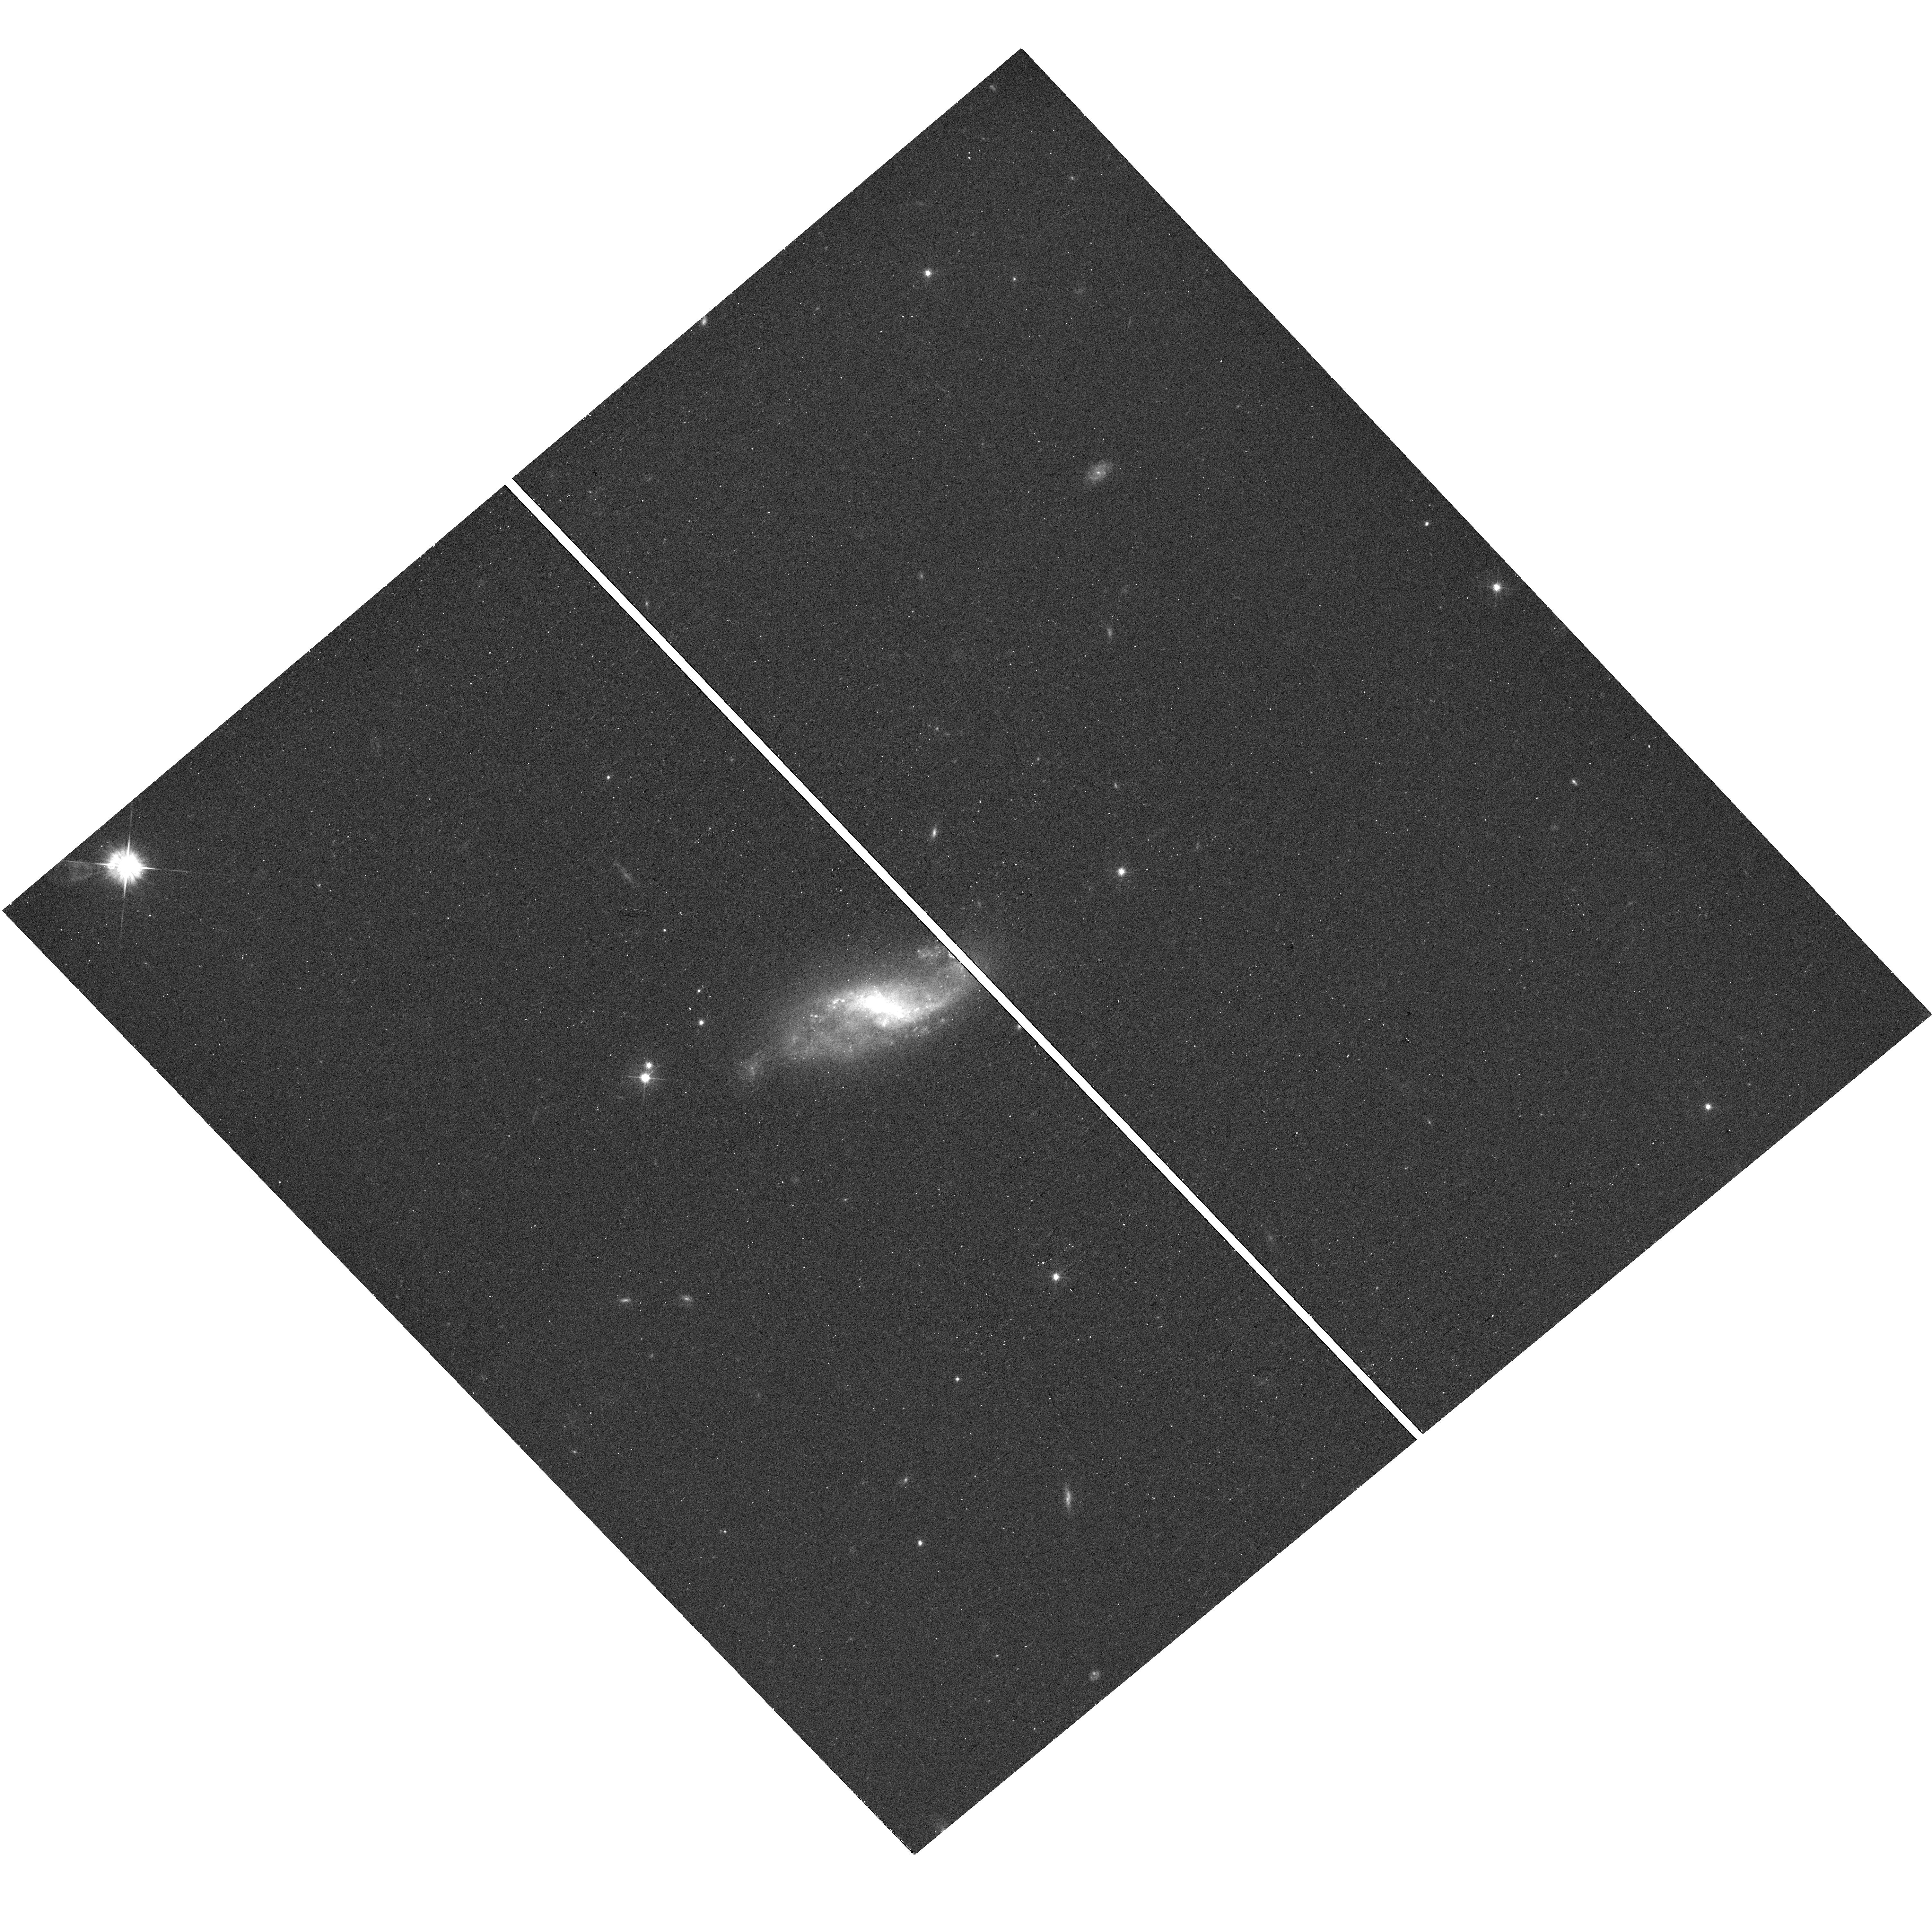
Target: SN2021HRJ. Instrument: WFC3/UVIS. Filter: F555W. Exposure: 12 min. Observation ID: hst_16691_35_wfc3_uvis_f555w_ierg35

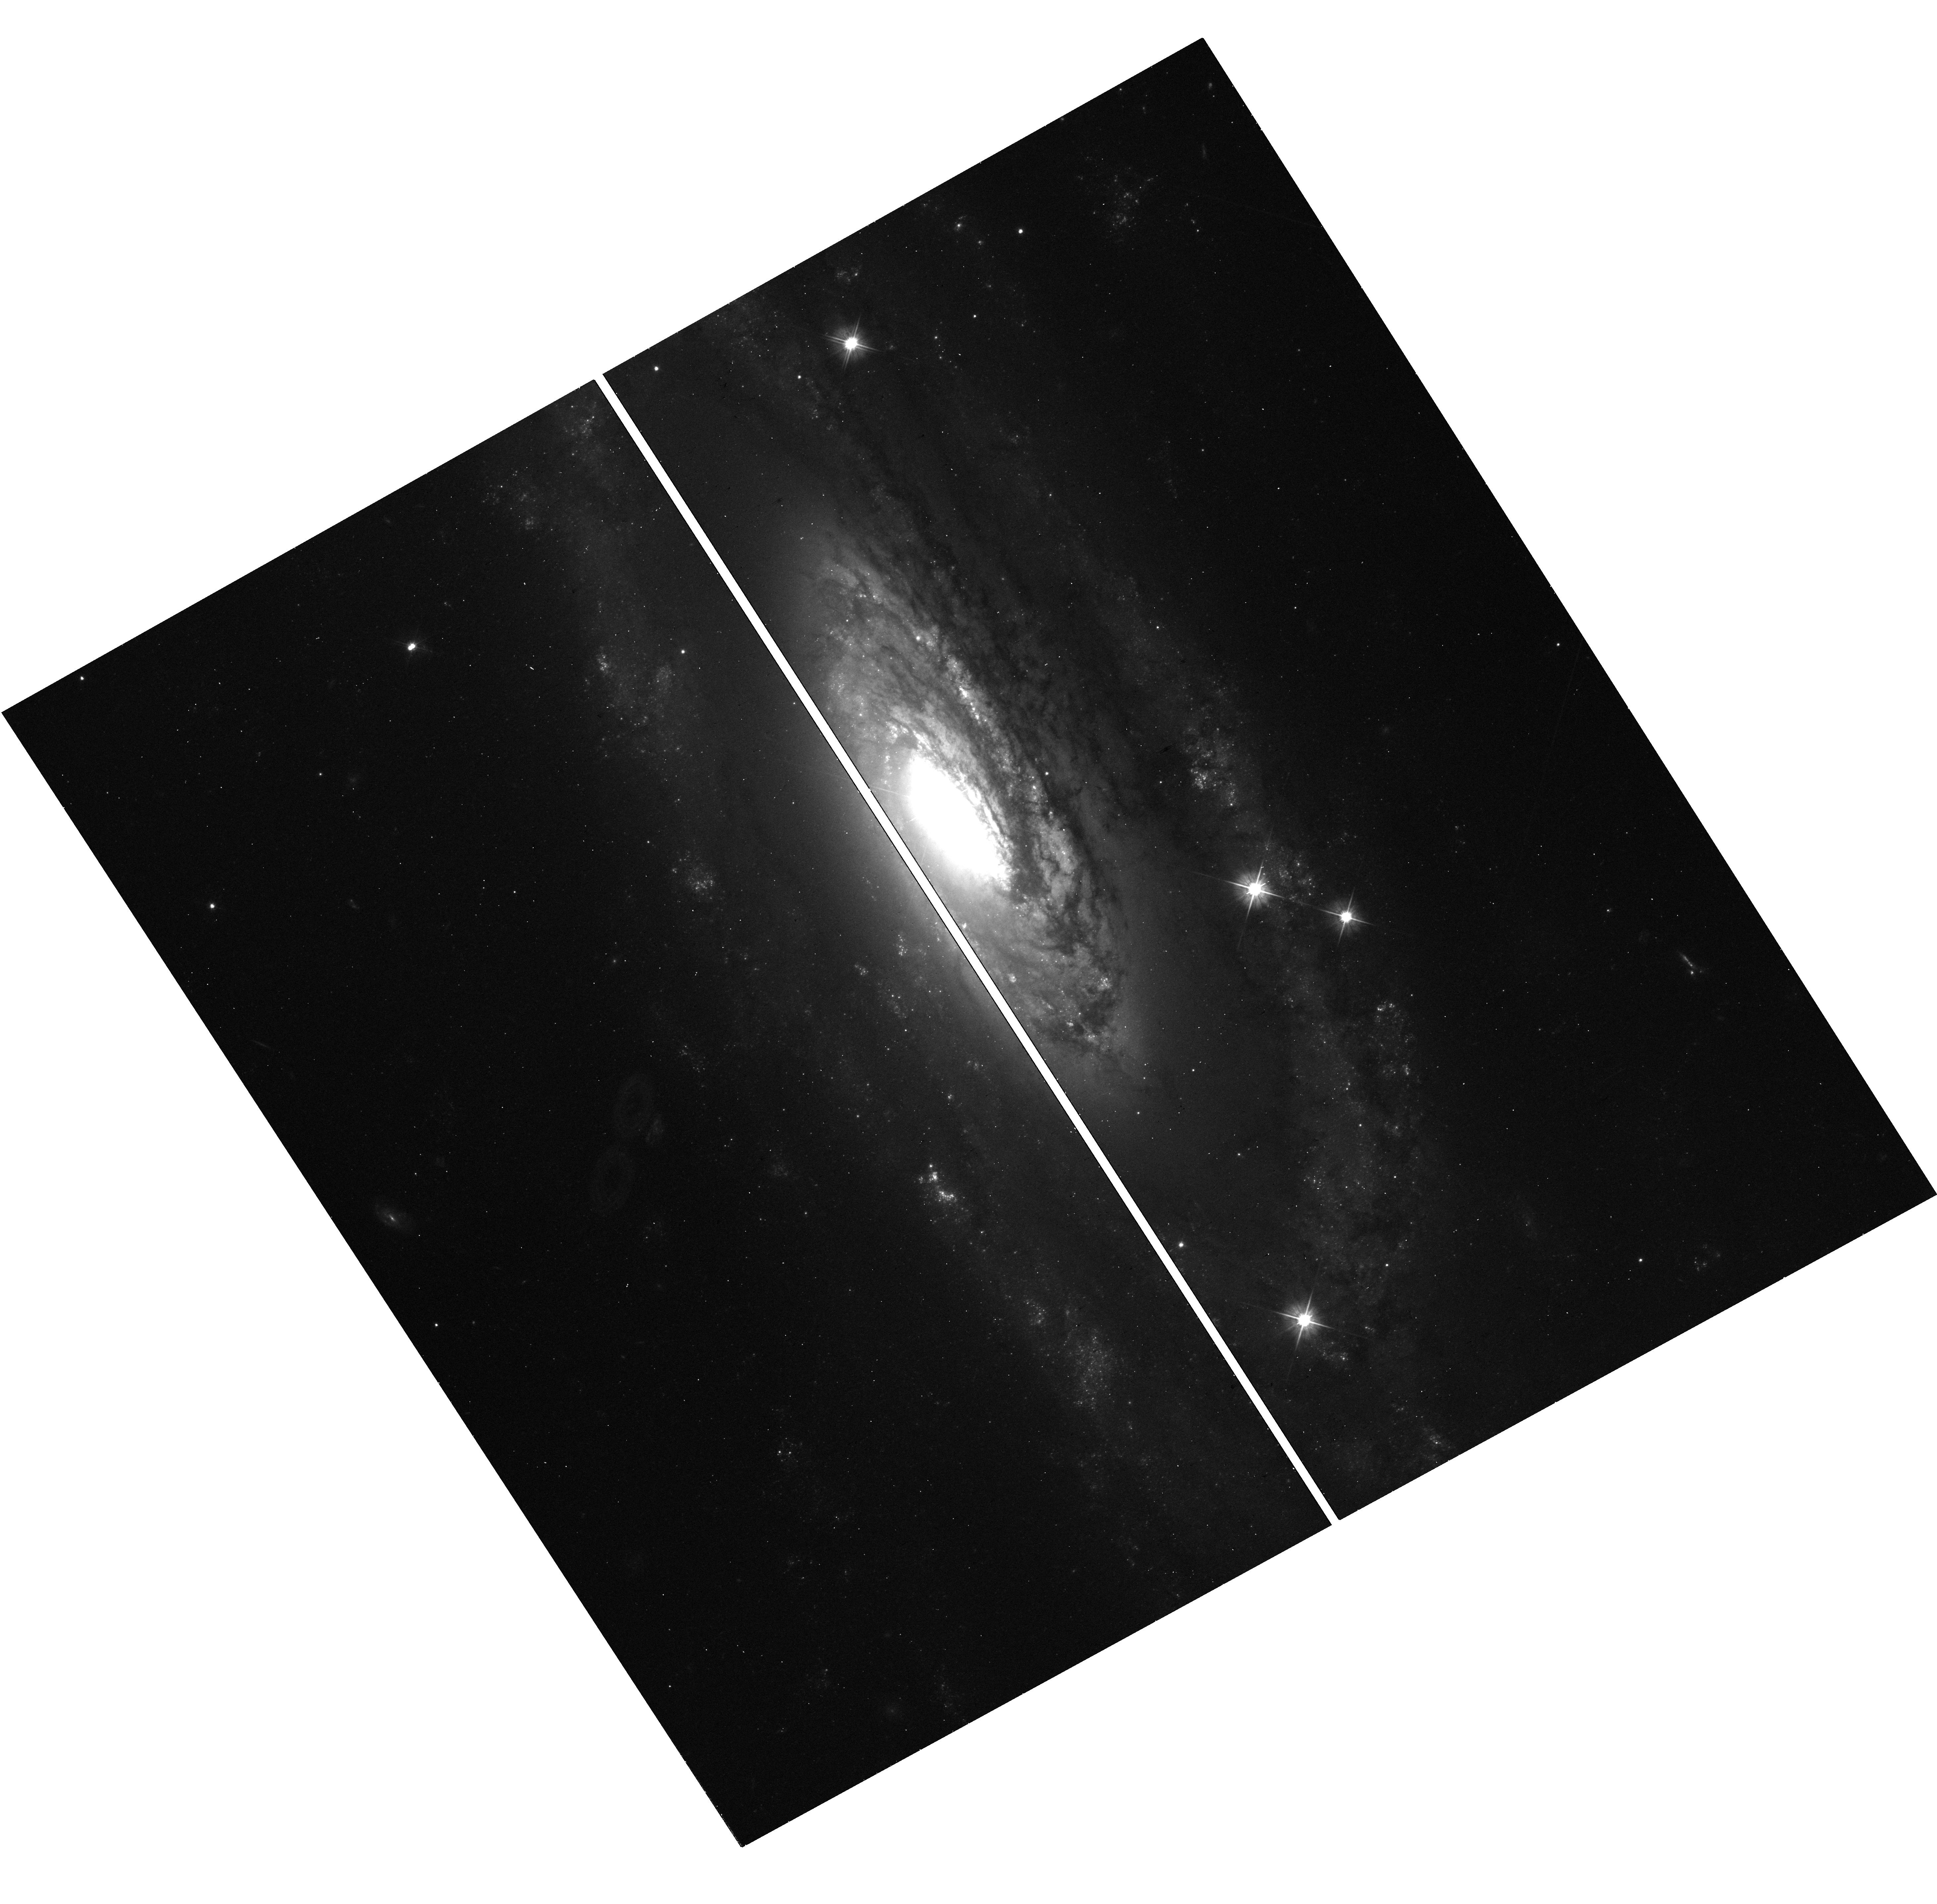
Target: SN2021JAD. Instrument: WFC3/UVIS. Filter: F555W. Exposure: 12 min. Observation ID: hst_16691_54_wfc3_uvis_f555w_ierg54

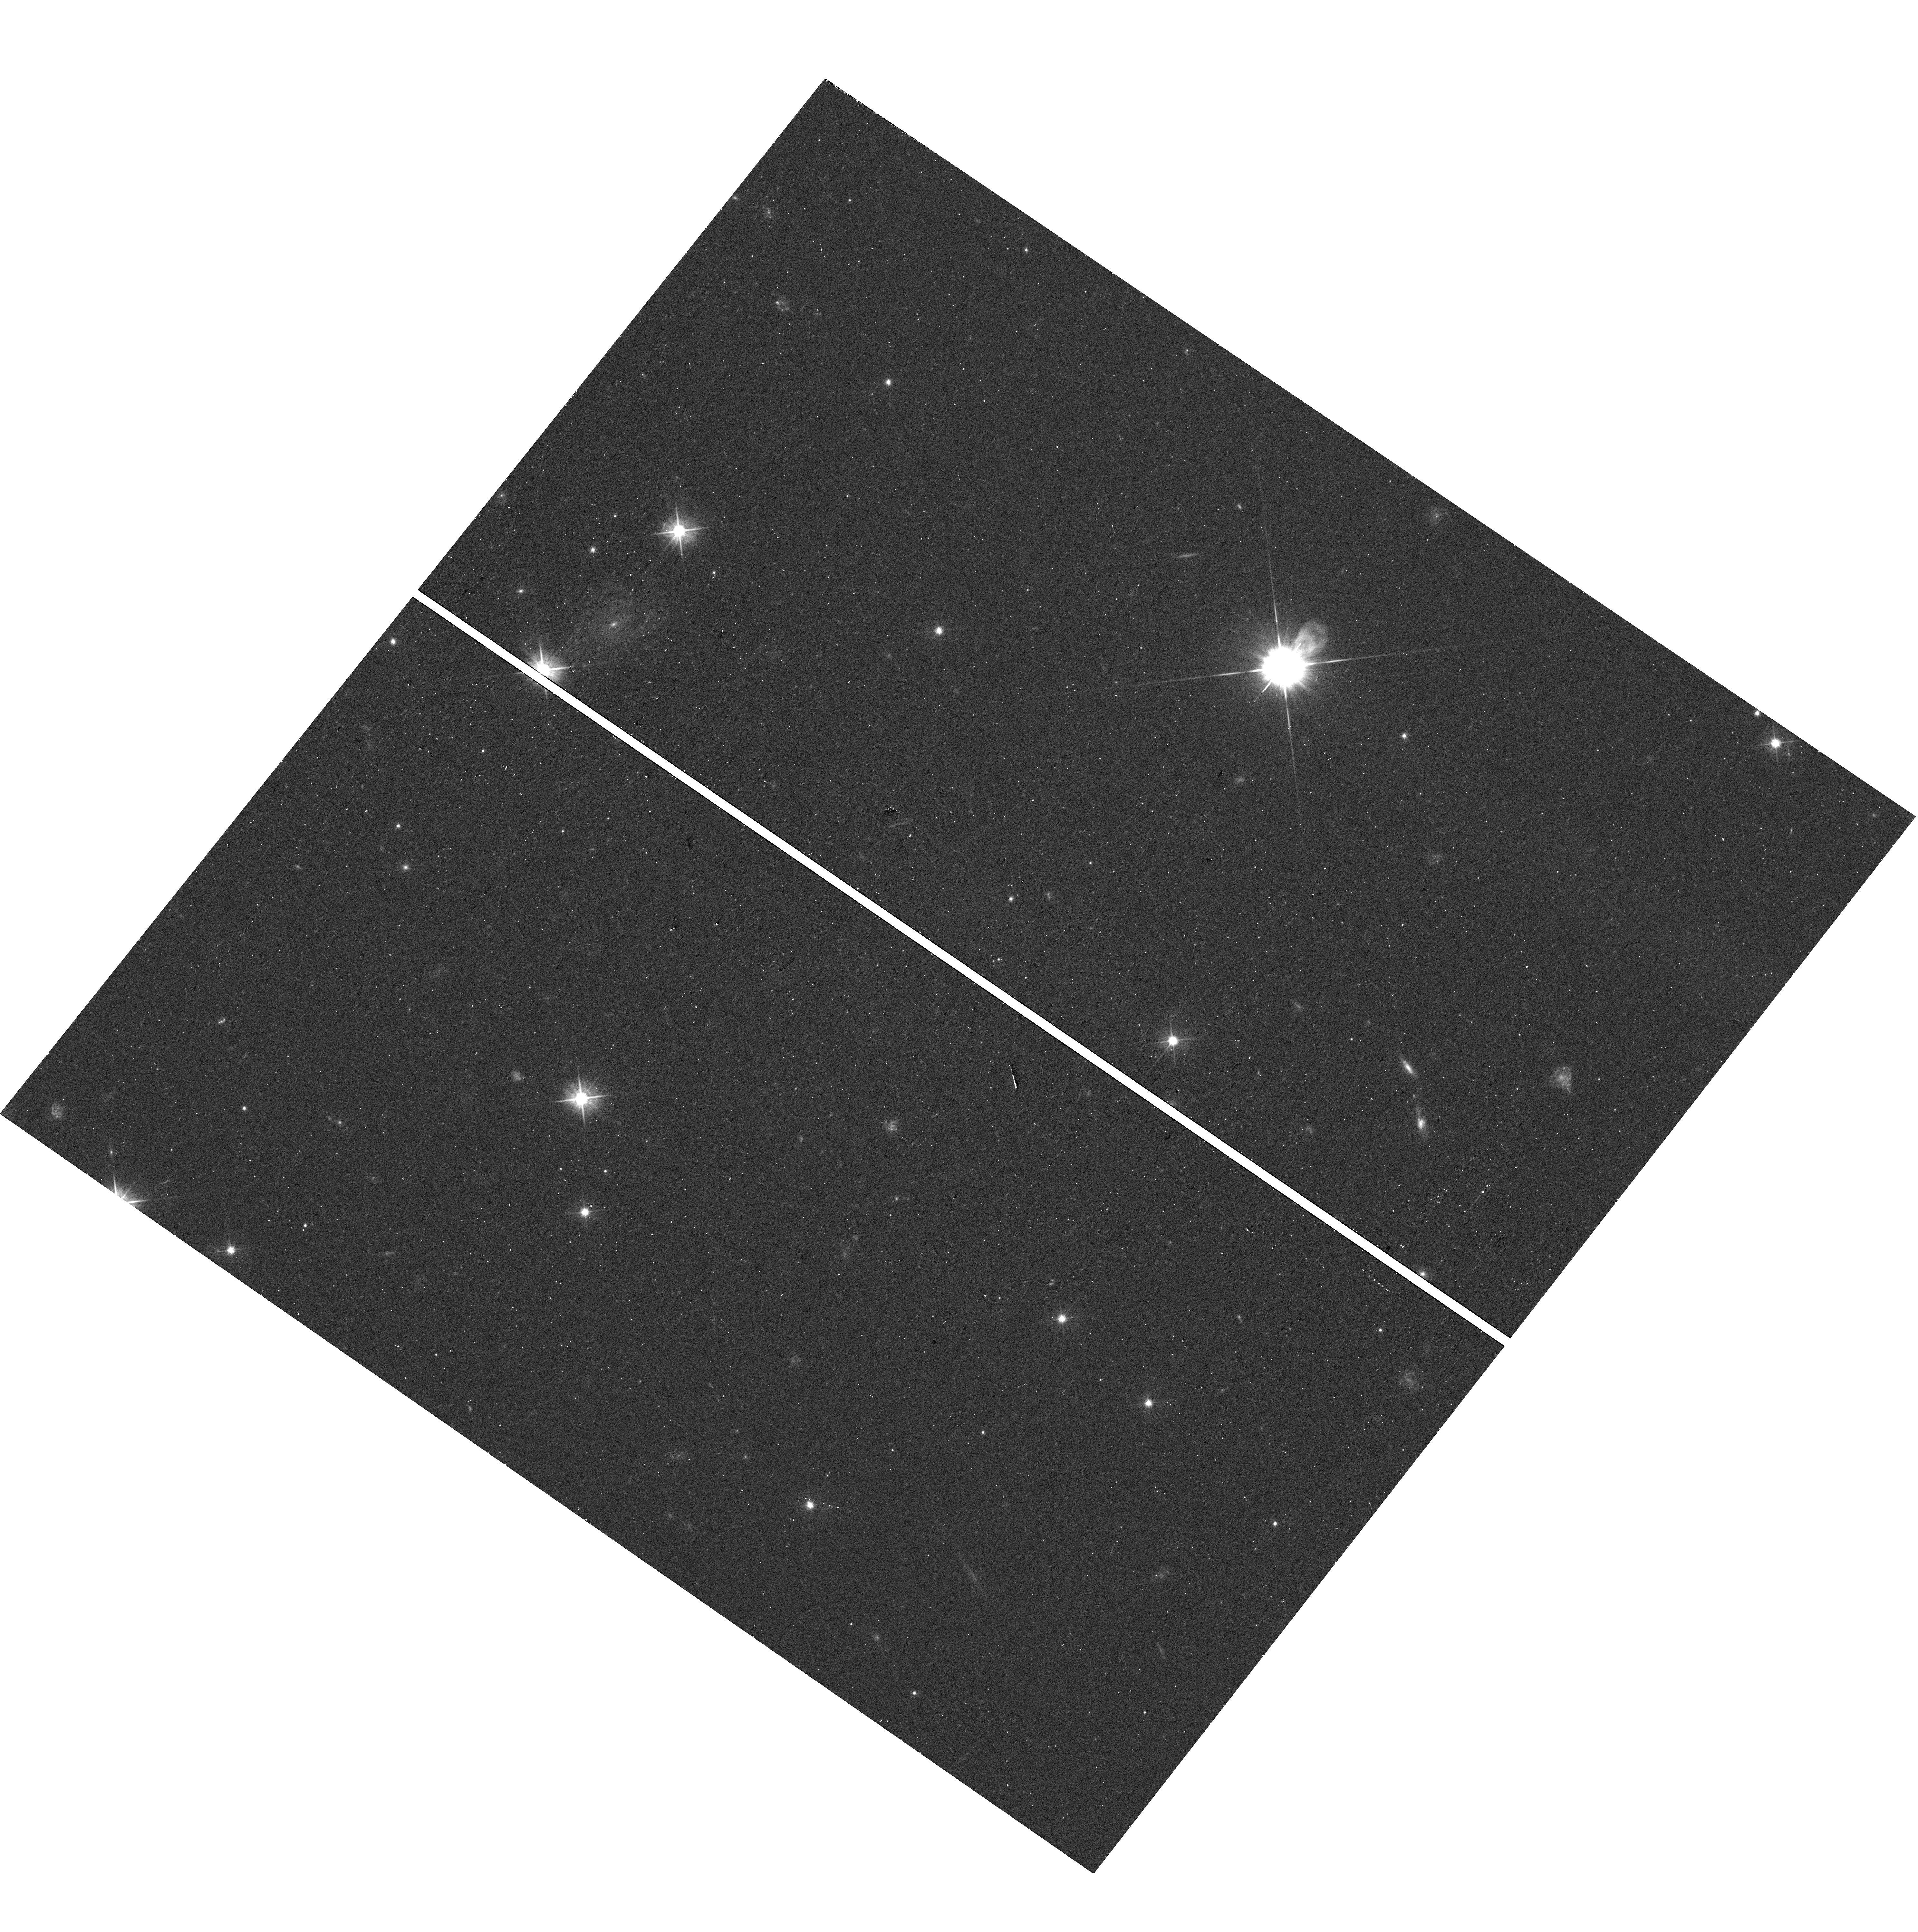
Target: SN2020ZNR. Instrument: WFC3/UVIS. Filter: F555W. Exposure: 12 min. Observation ID: hst_16691_37_wfc3_uvis_f555w_ierg37

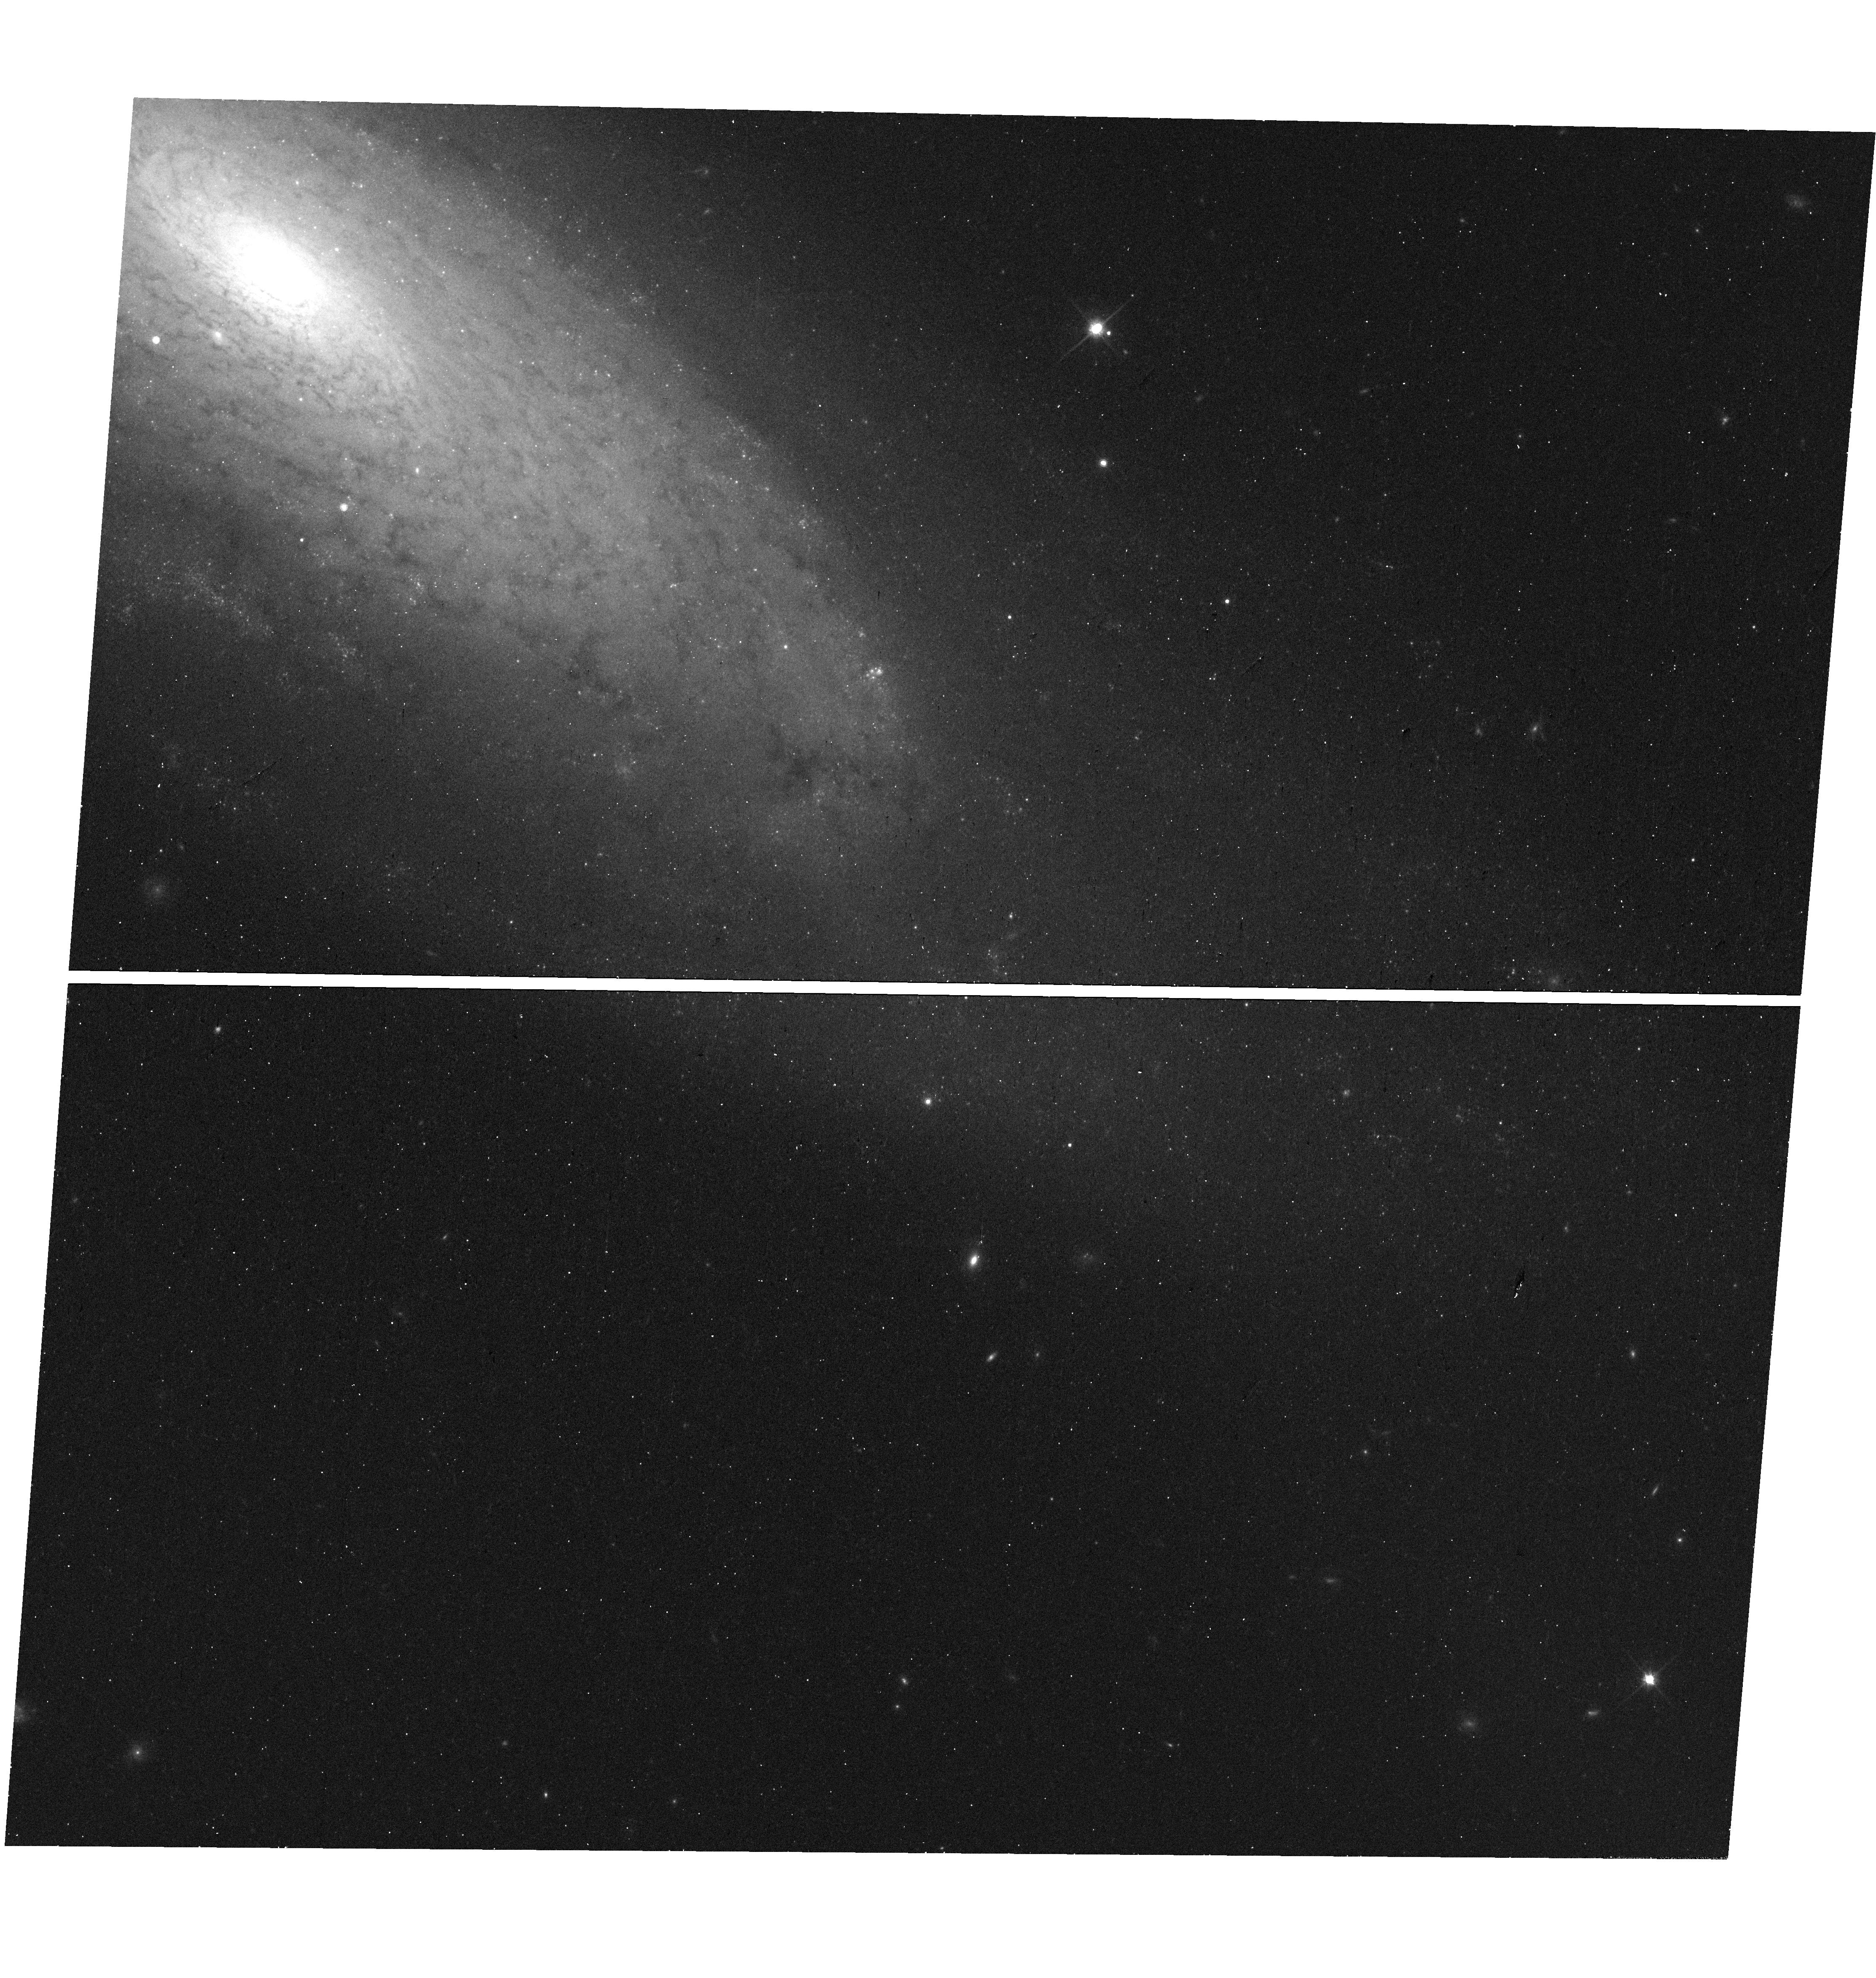
Target: SN2021YJA. Instrument: WFC3/UVIS. Filter: F814W. Exposure: 13 min. Observation ID: hst_16691_36_wfc3_uvis_f814w_ierg36

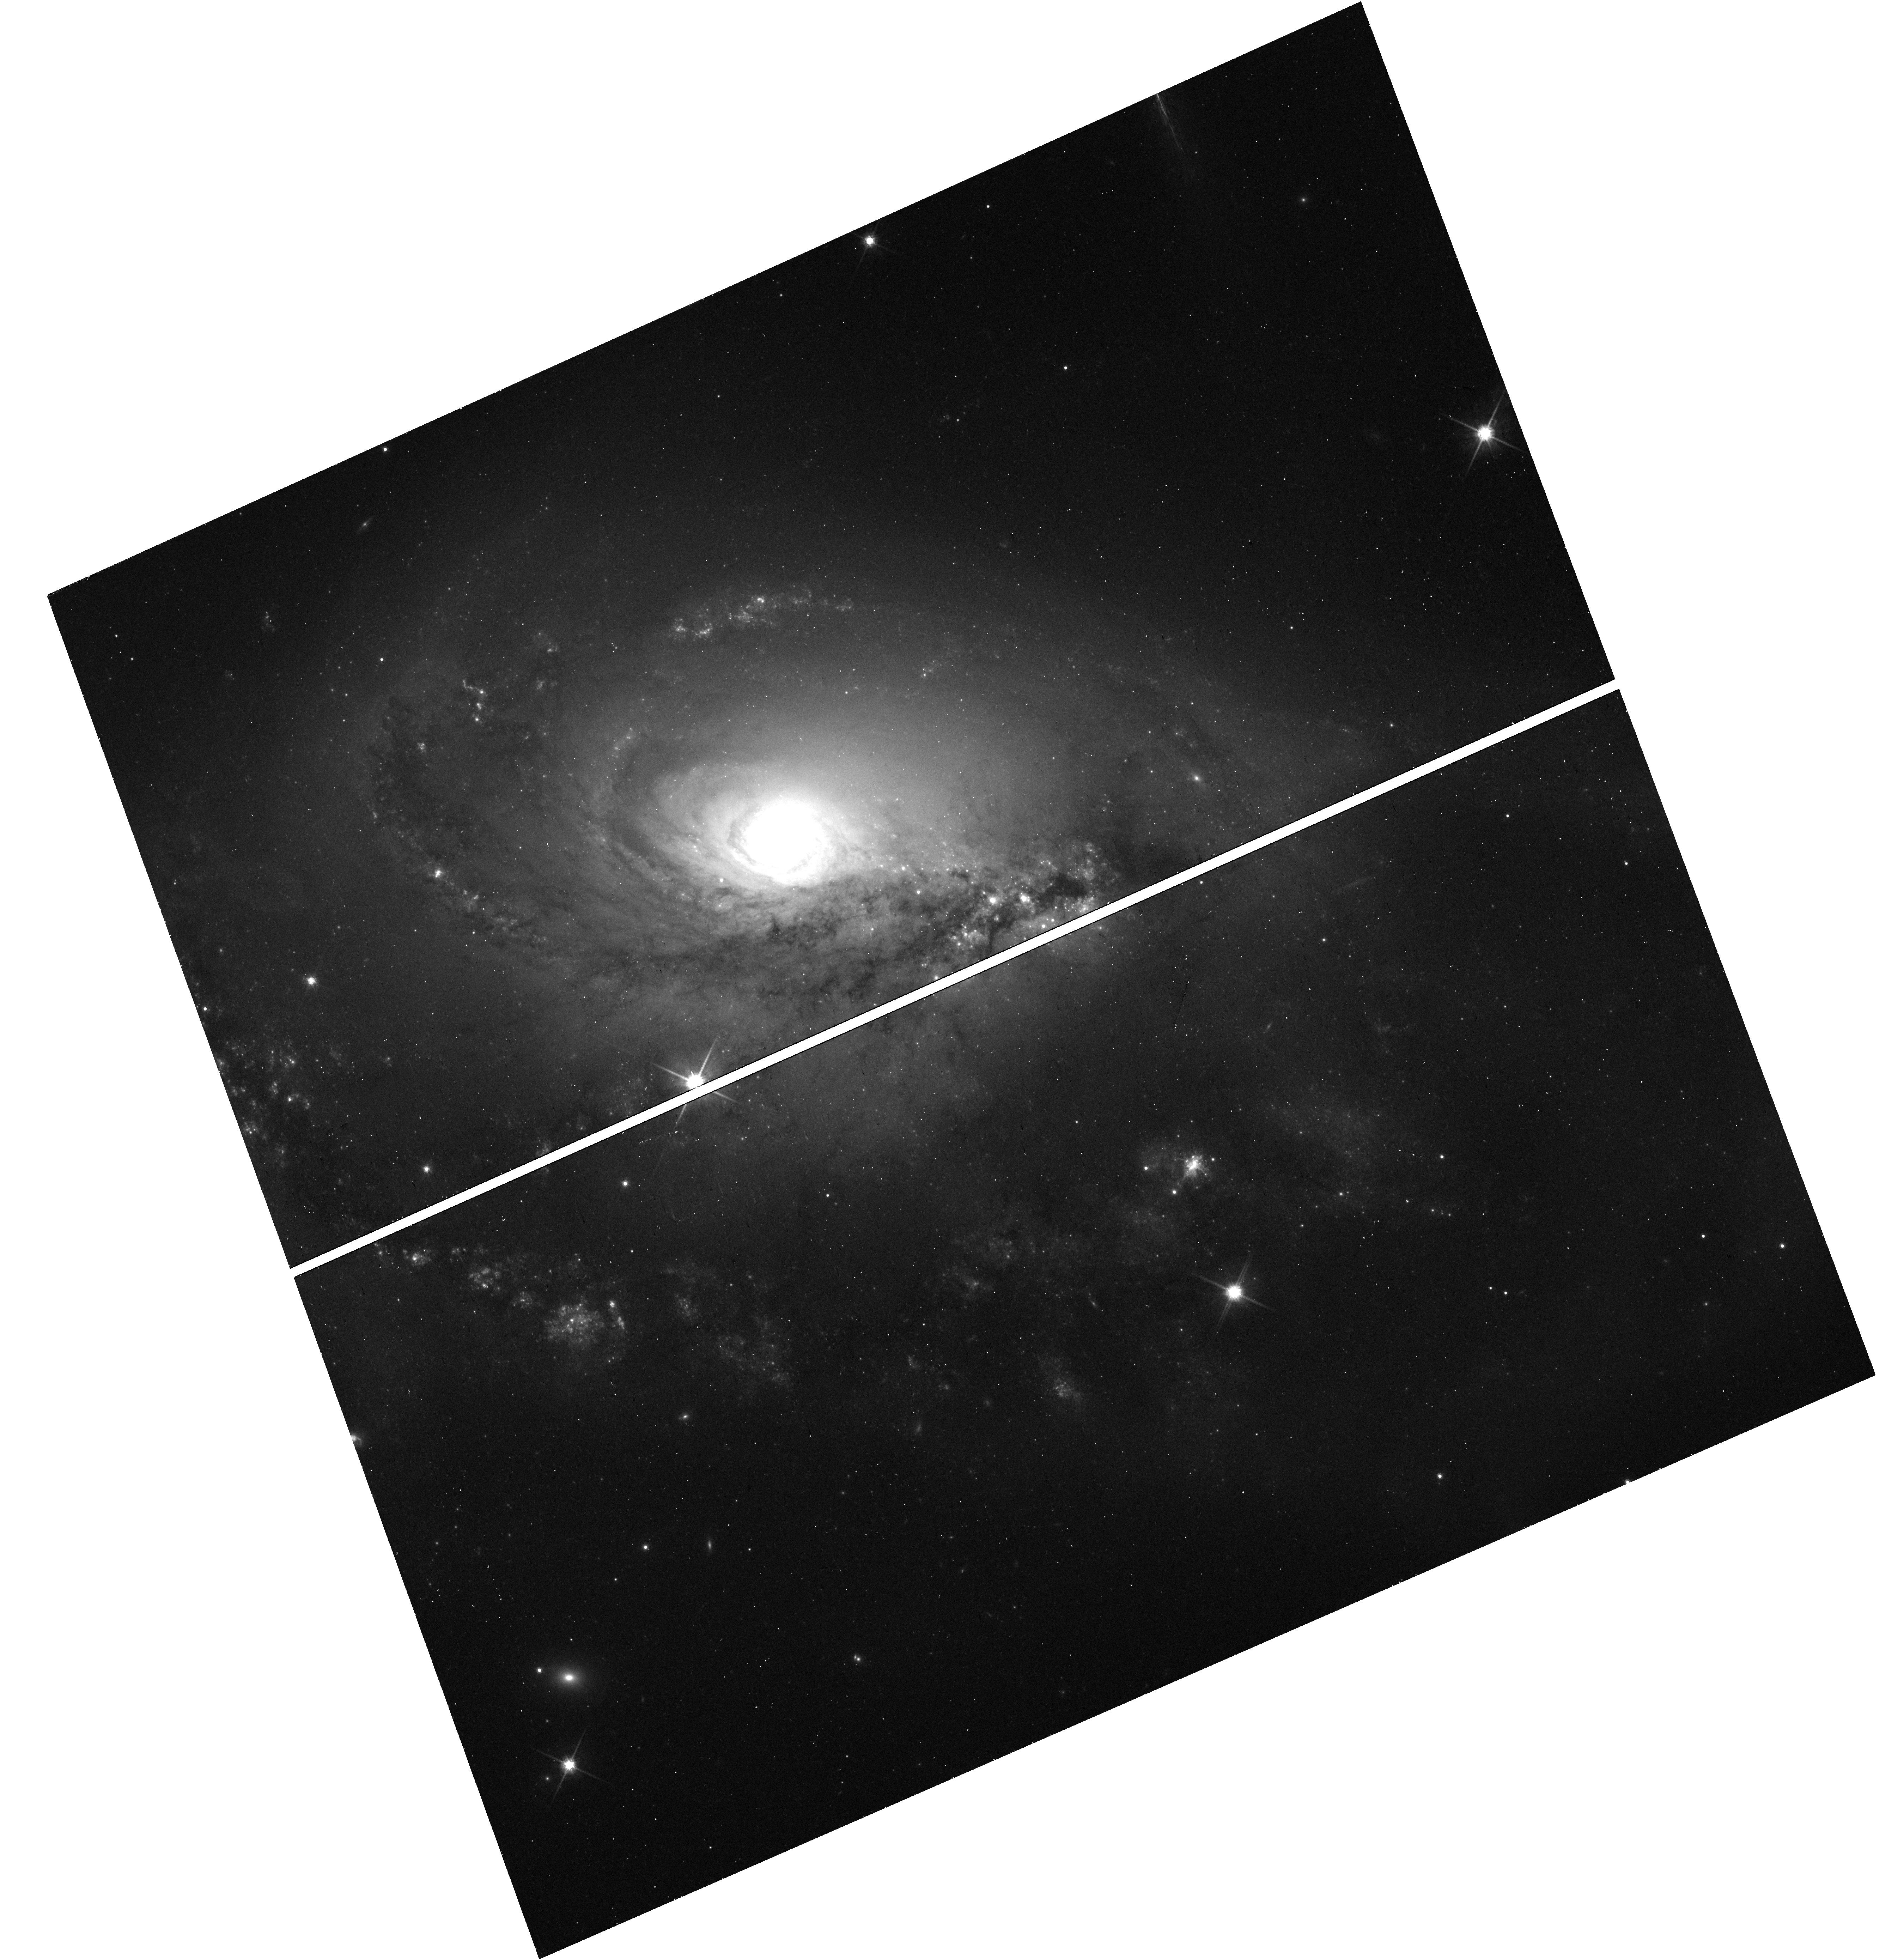
Target: SN2021VAZ. Instrument: WFC3/UVIS. Filter: F814W. Exposure: 13 min. Observation ID: hst_16691_53_wfc3_uvis_f814w_ierg53

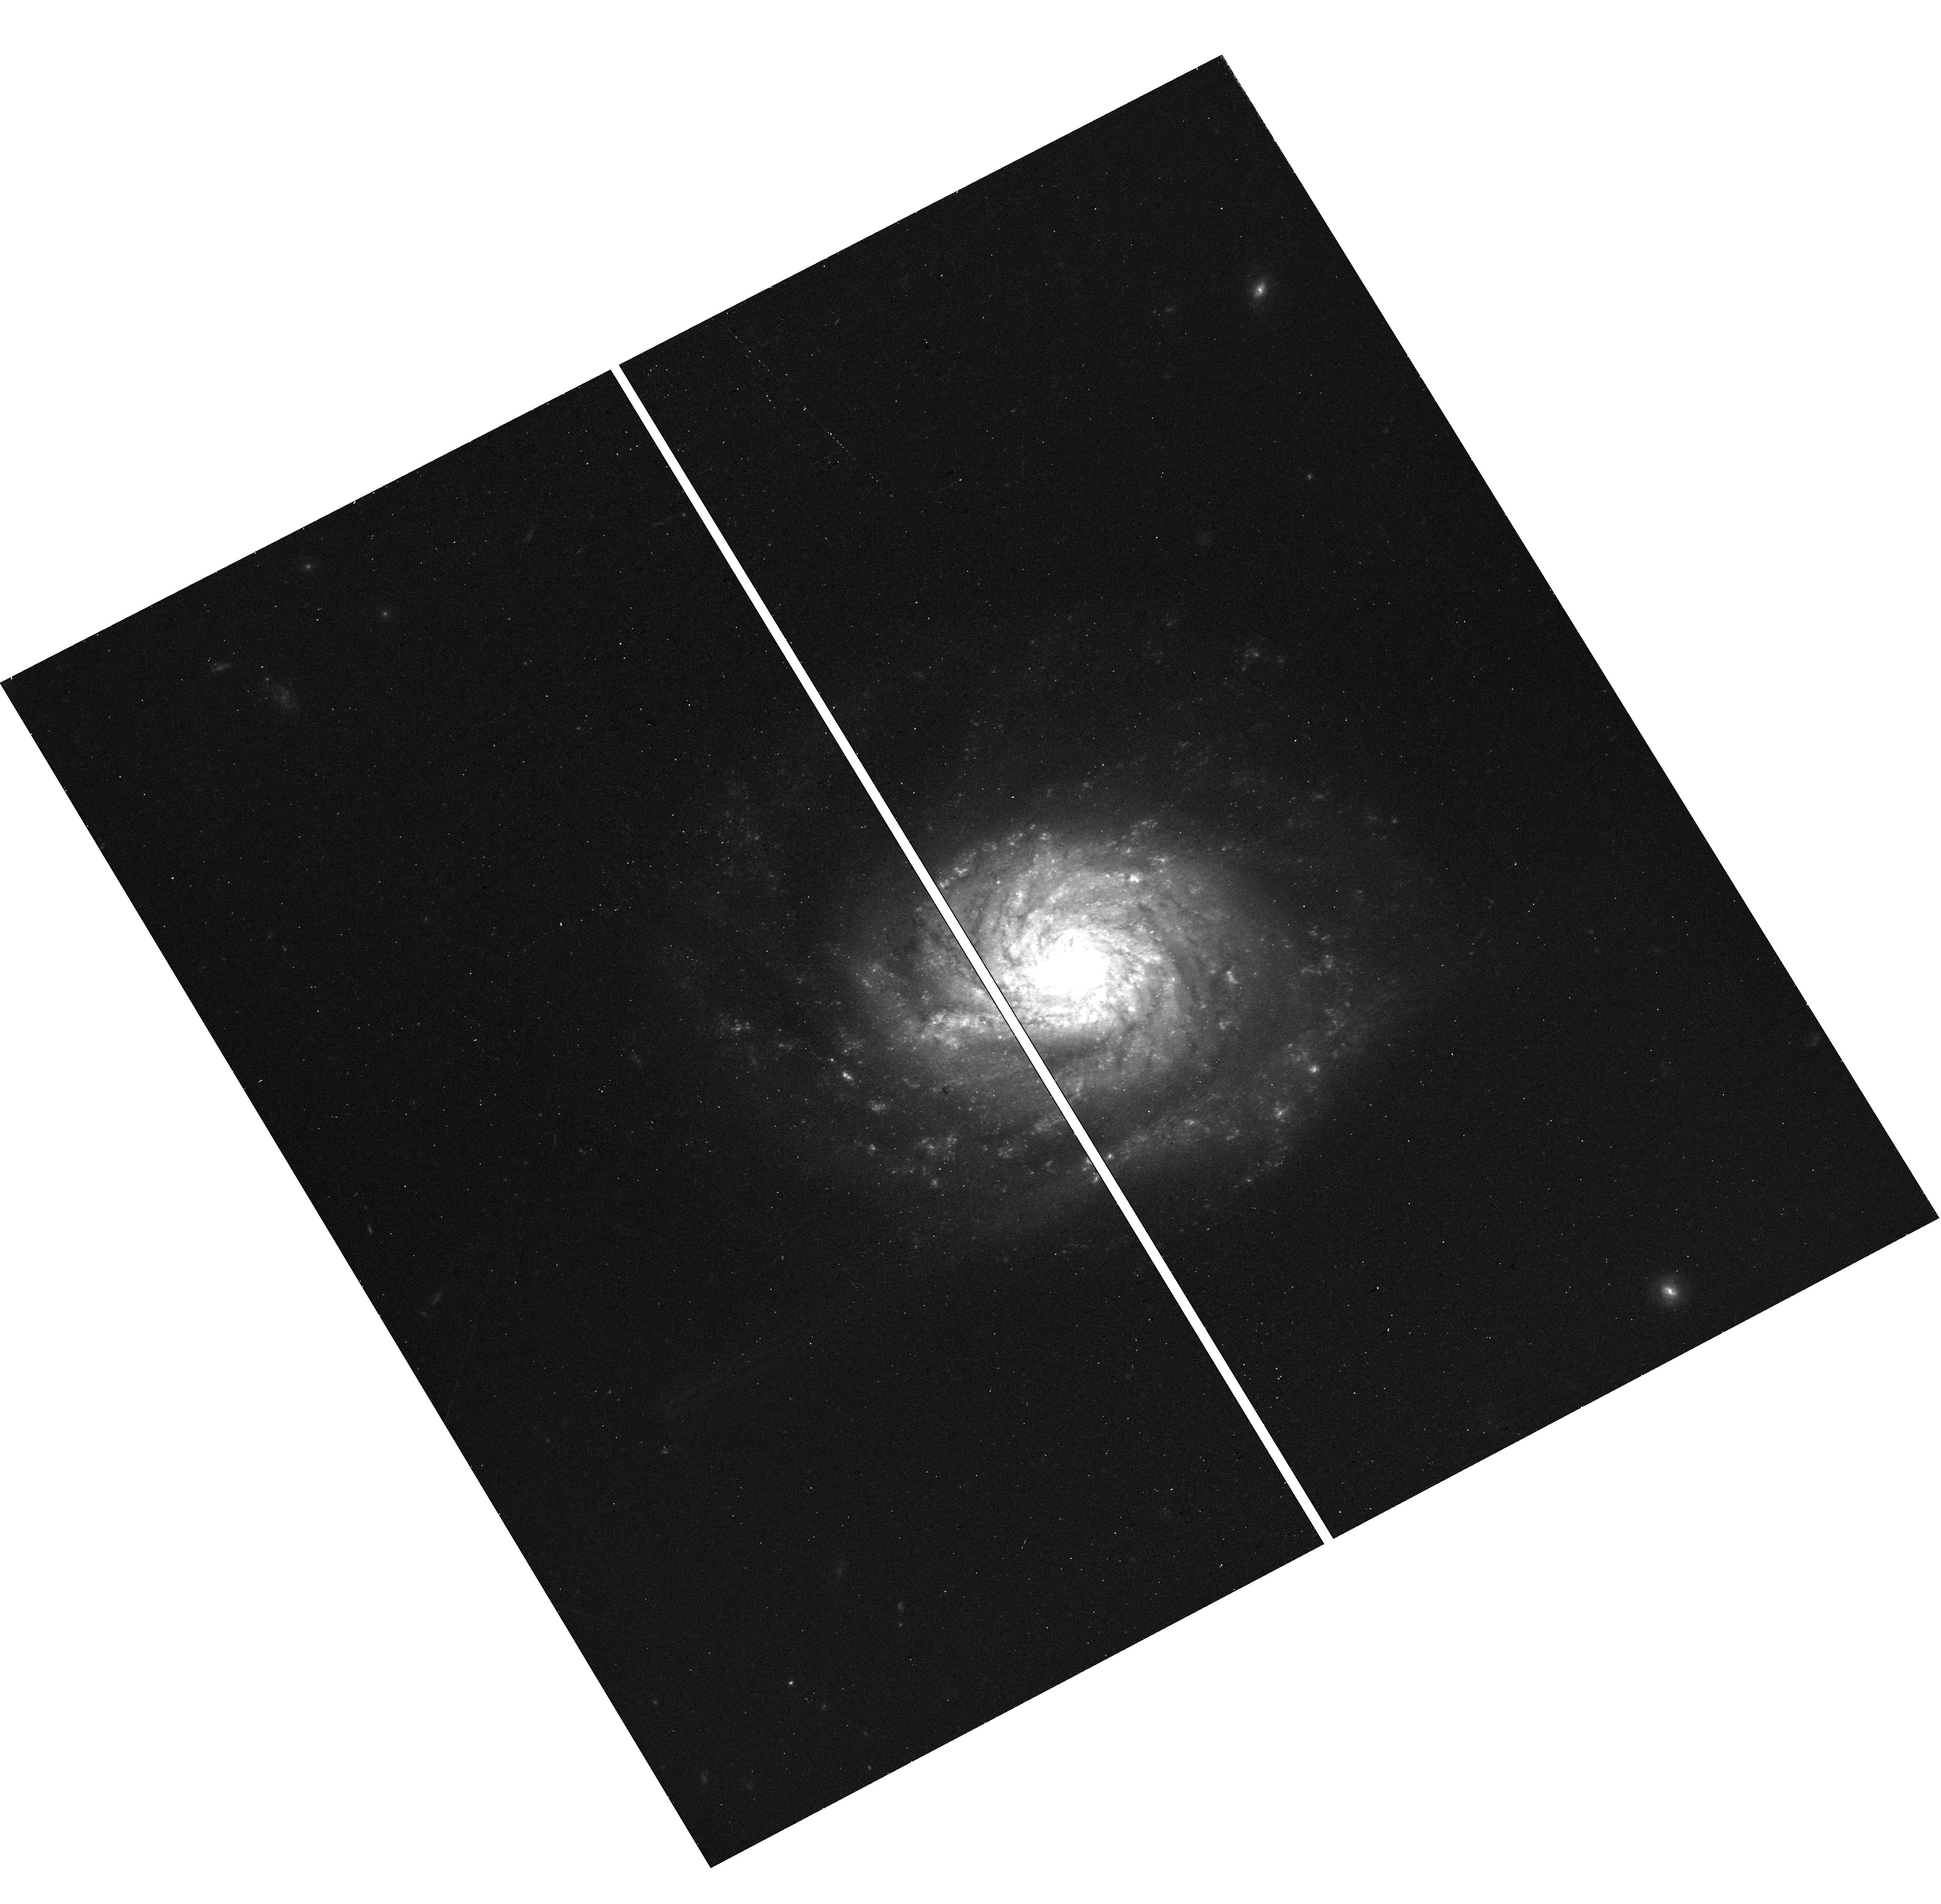
Target: SN2021JAG. Instrument: WFC3/UVIS. Filter: F555W. Exposure: 12 min. Observation ID: hst_16691_58_wfc3_uvis_f555w_ierg58

Snapshot Observations of Nearby, Recent Transients and Their Environments (PI: Foley, Ryan)

Supernovae and other stellar explosions (SNe) play key roles in galaxy formation and enrichment. Marking a stellar death, they are critical to understanding stellar evolution. Cosmologists use SNe to measure the Universe's expansion. Some SNe produce neutron stars and black holes. For these reasons and many others, including interesting physics of the explosions themselves, understanding the progenitors and explosions of all variety of SNe is of great importance to astrophysics. Late-time (>200 days after explosion) HST observations of SNe measure the amount of radioactive material generated in the explosion and probe the circumstellar environments of the progenitor systems at radii inaccesible through other means. These same images can be used to examine the SN environment, and from nearby stars, we can constrain the progenitor star's age. For all transients, these data reveal their late-time luminosity, constraining explosion physics and what powers them. These observations will also precisely determine the SN position, allowing future observations to search for companion stars. For SNe Iax, which are thought to not disrupt their white dwarf progenitor stars, we can detect the surviving star when leftover radioactive material forces it to the Eddington limit. Finally, late-time observations of TDEs can see the accretion disk hidden earlier. We have assembled a sample of 75 recent, well-observed transients, that are sufficiently close that this science can be done with short HST exposures. Combined with the statistical nature of these studies, this program is perfectly matched to snapshot observations.